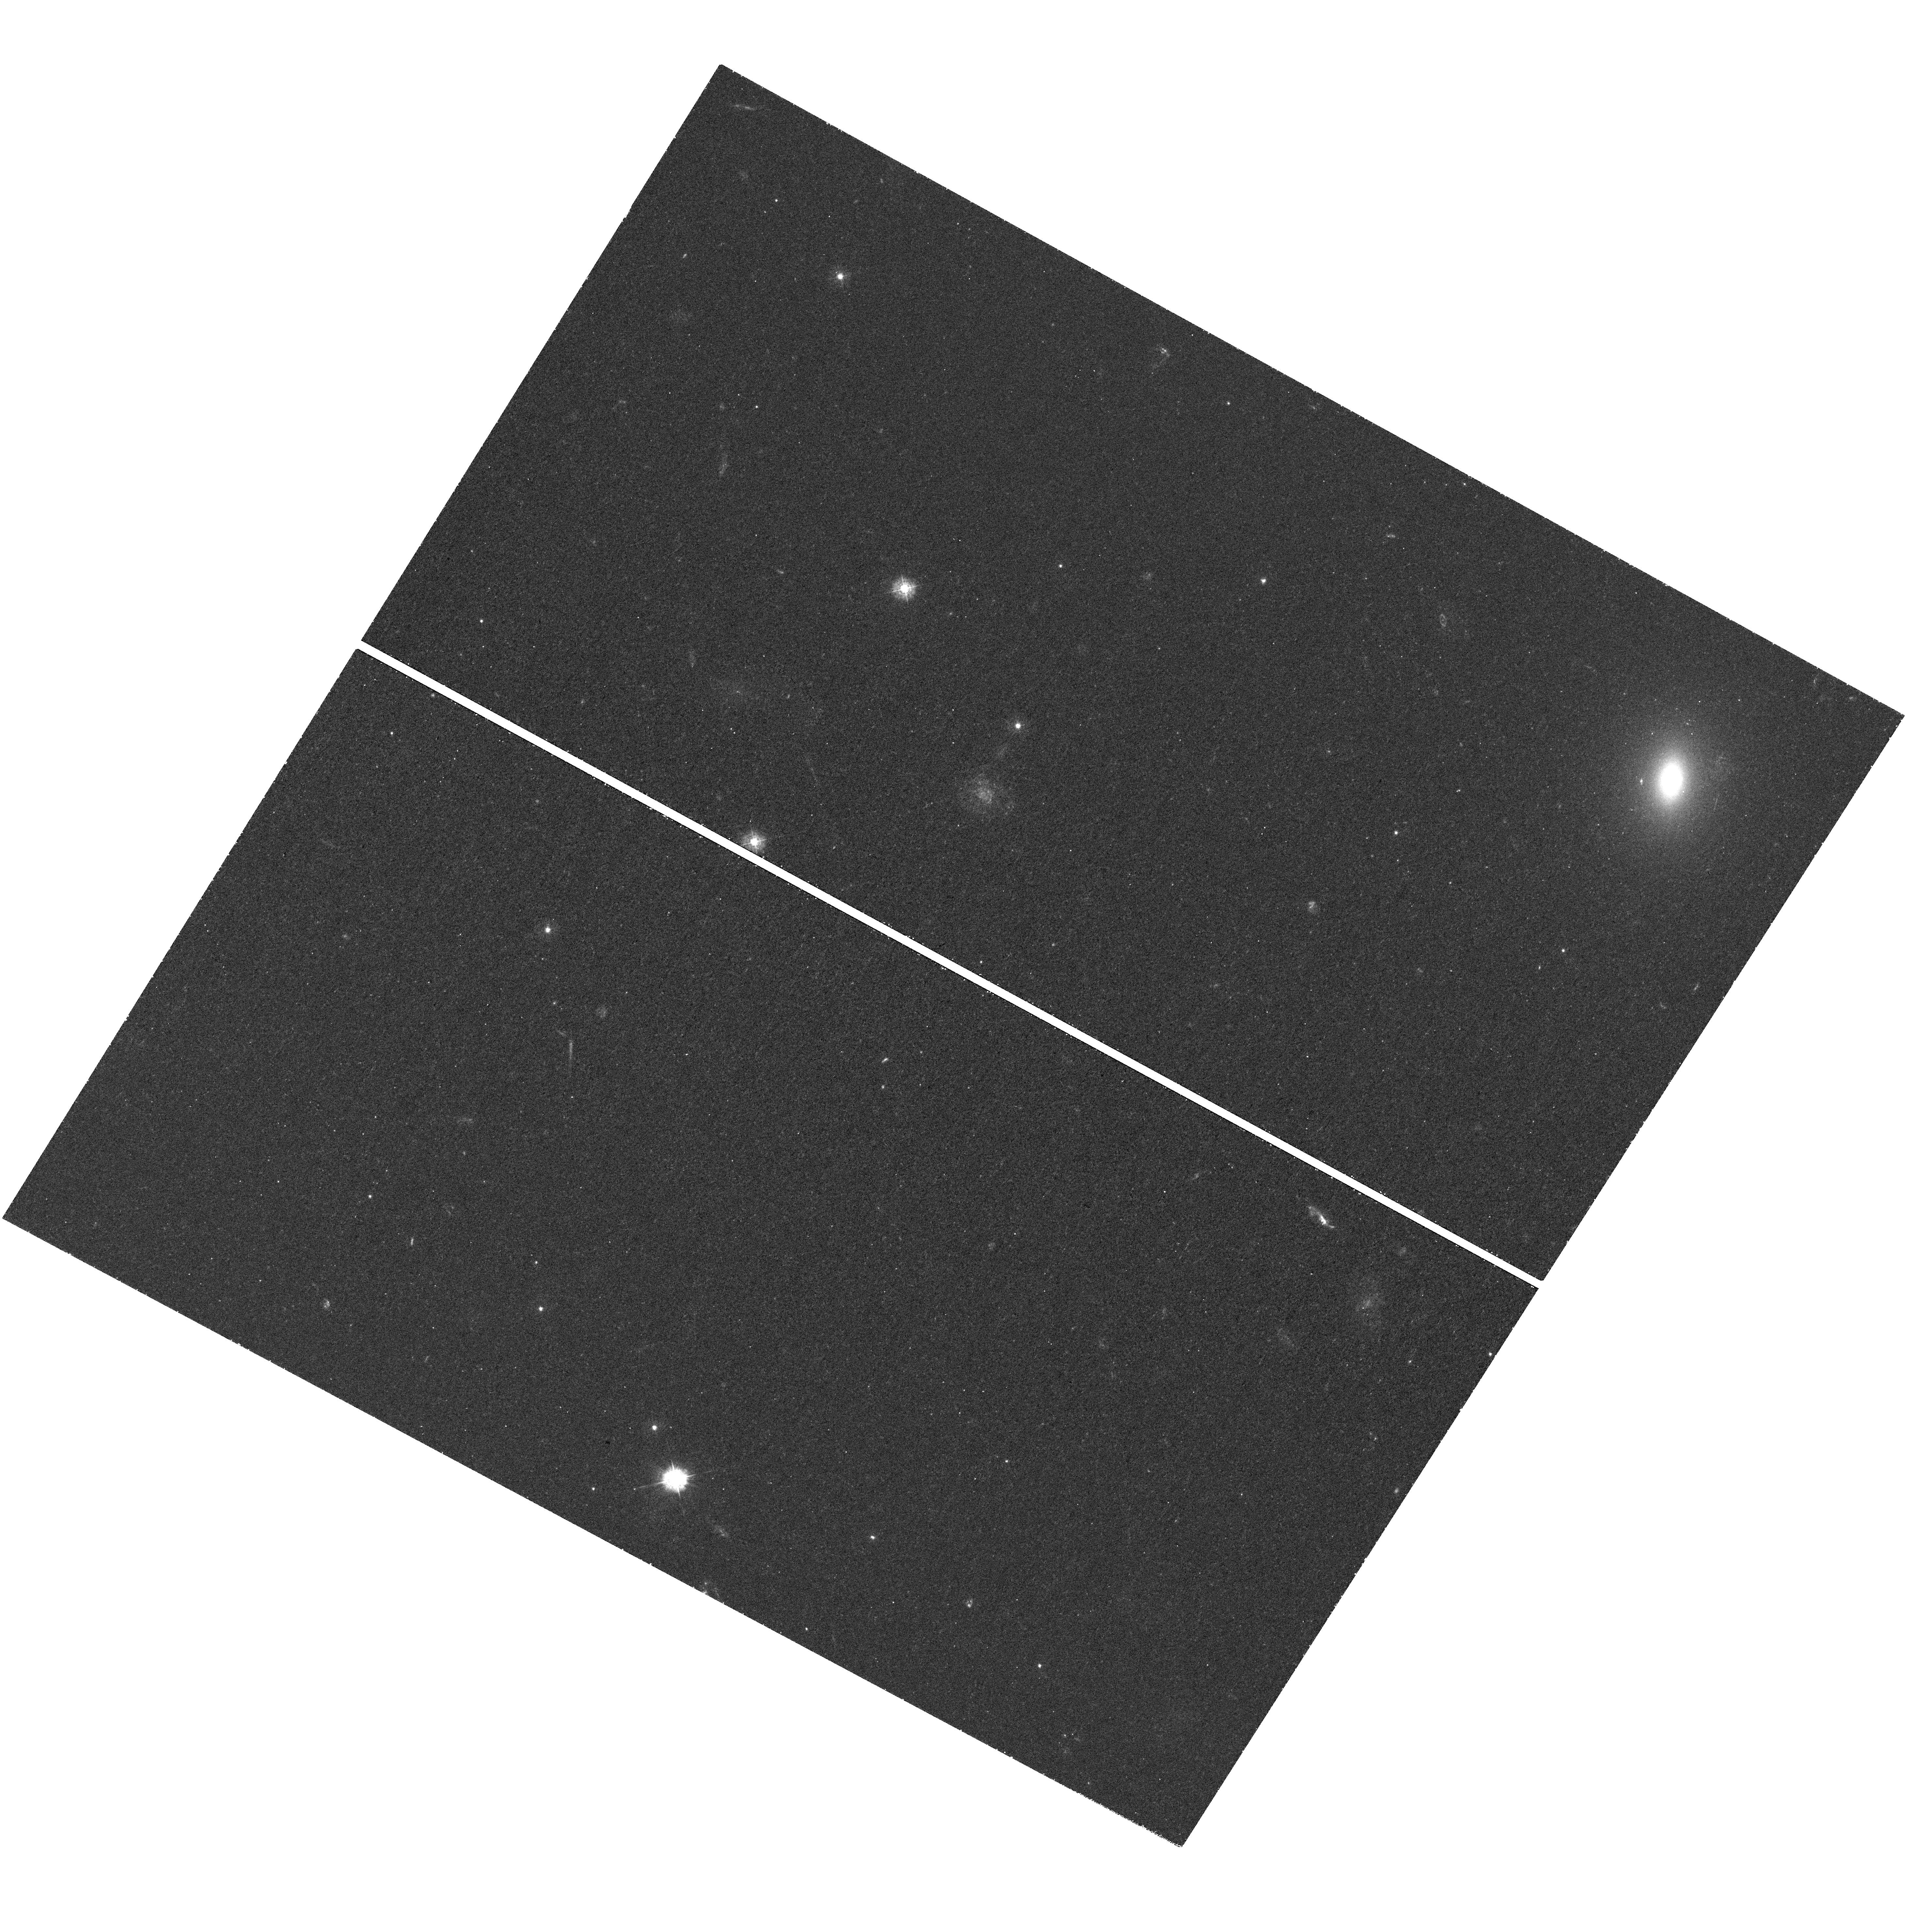
Target: ESO286-G022
Instrument: WFC3/UVIS
Filter: F336W
Exposure: 1.2 h
Observation ID: hst_14210_03_wfc3_uvis_f336w_icvt03

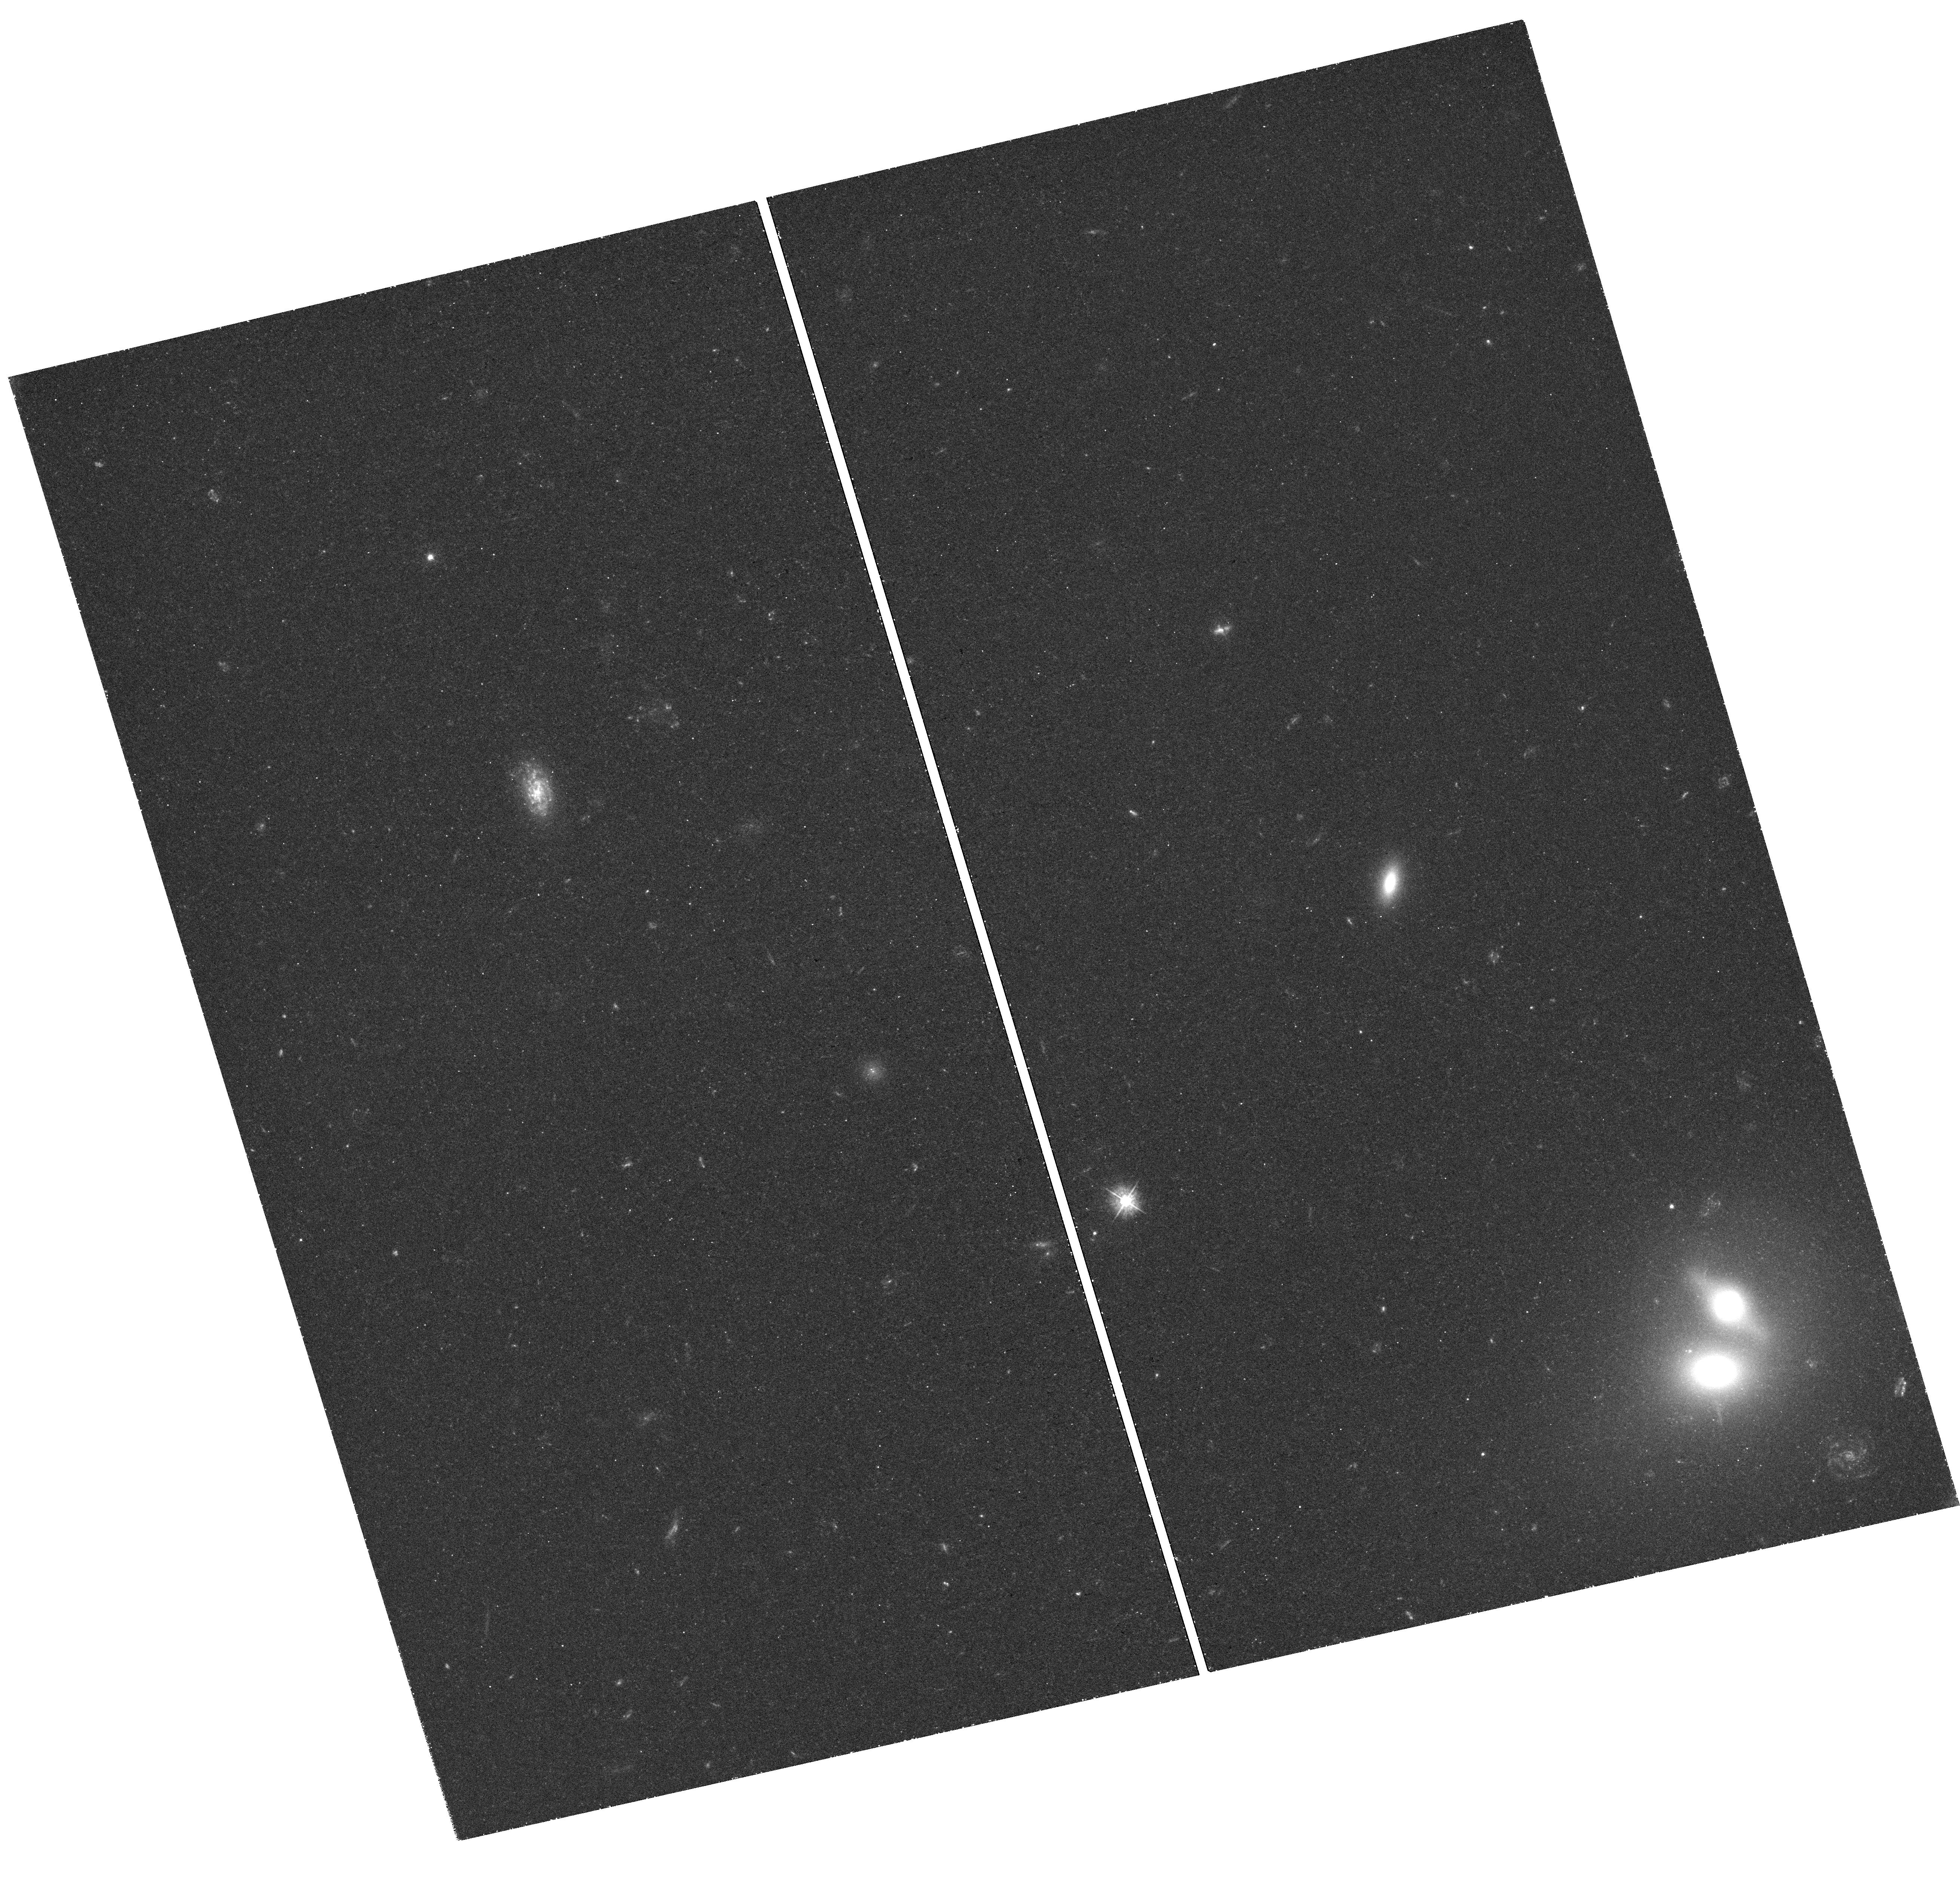
Target: 2MASXJ01414232-0735281
Instrument: WFC3/UVIS
Filter: F390W
Exposure: 1.2 h
Observation ID: hst_14210_04_wfc3_uvis_f390w_icvt04

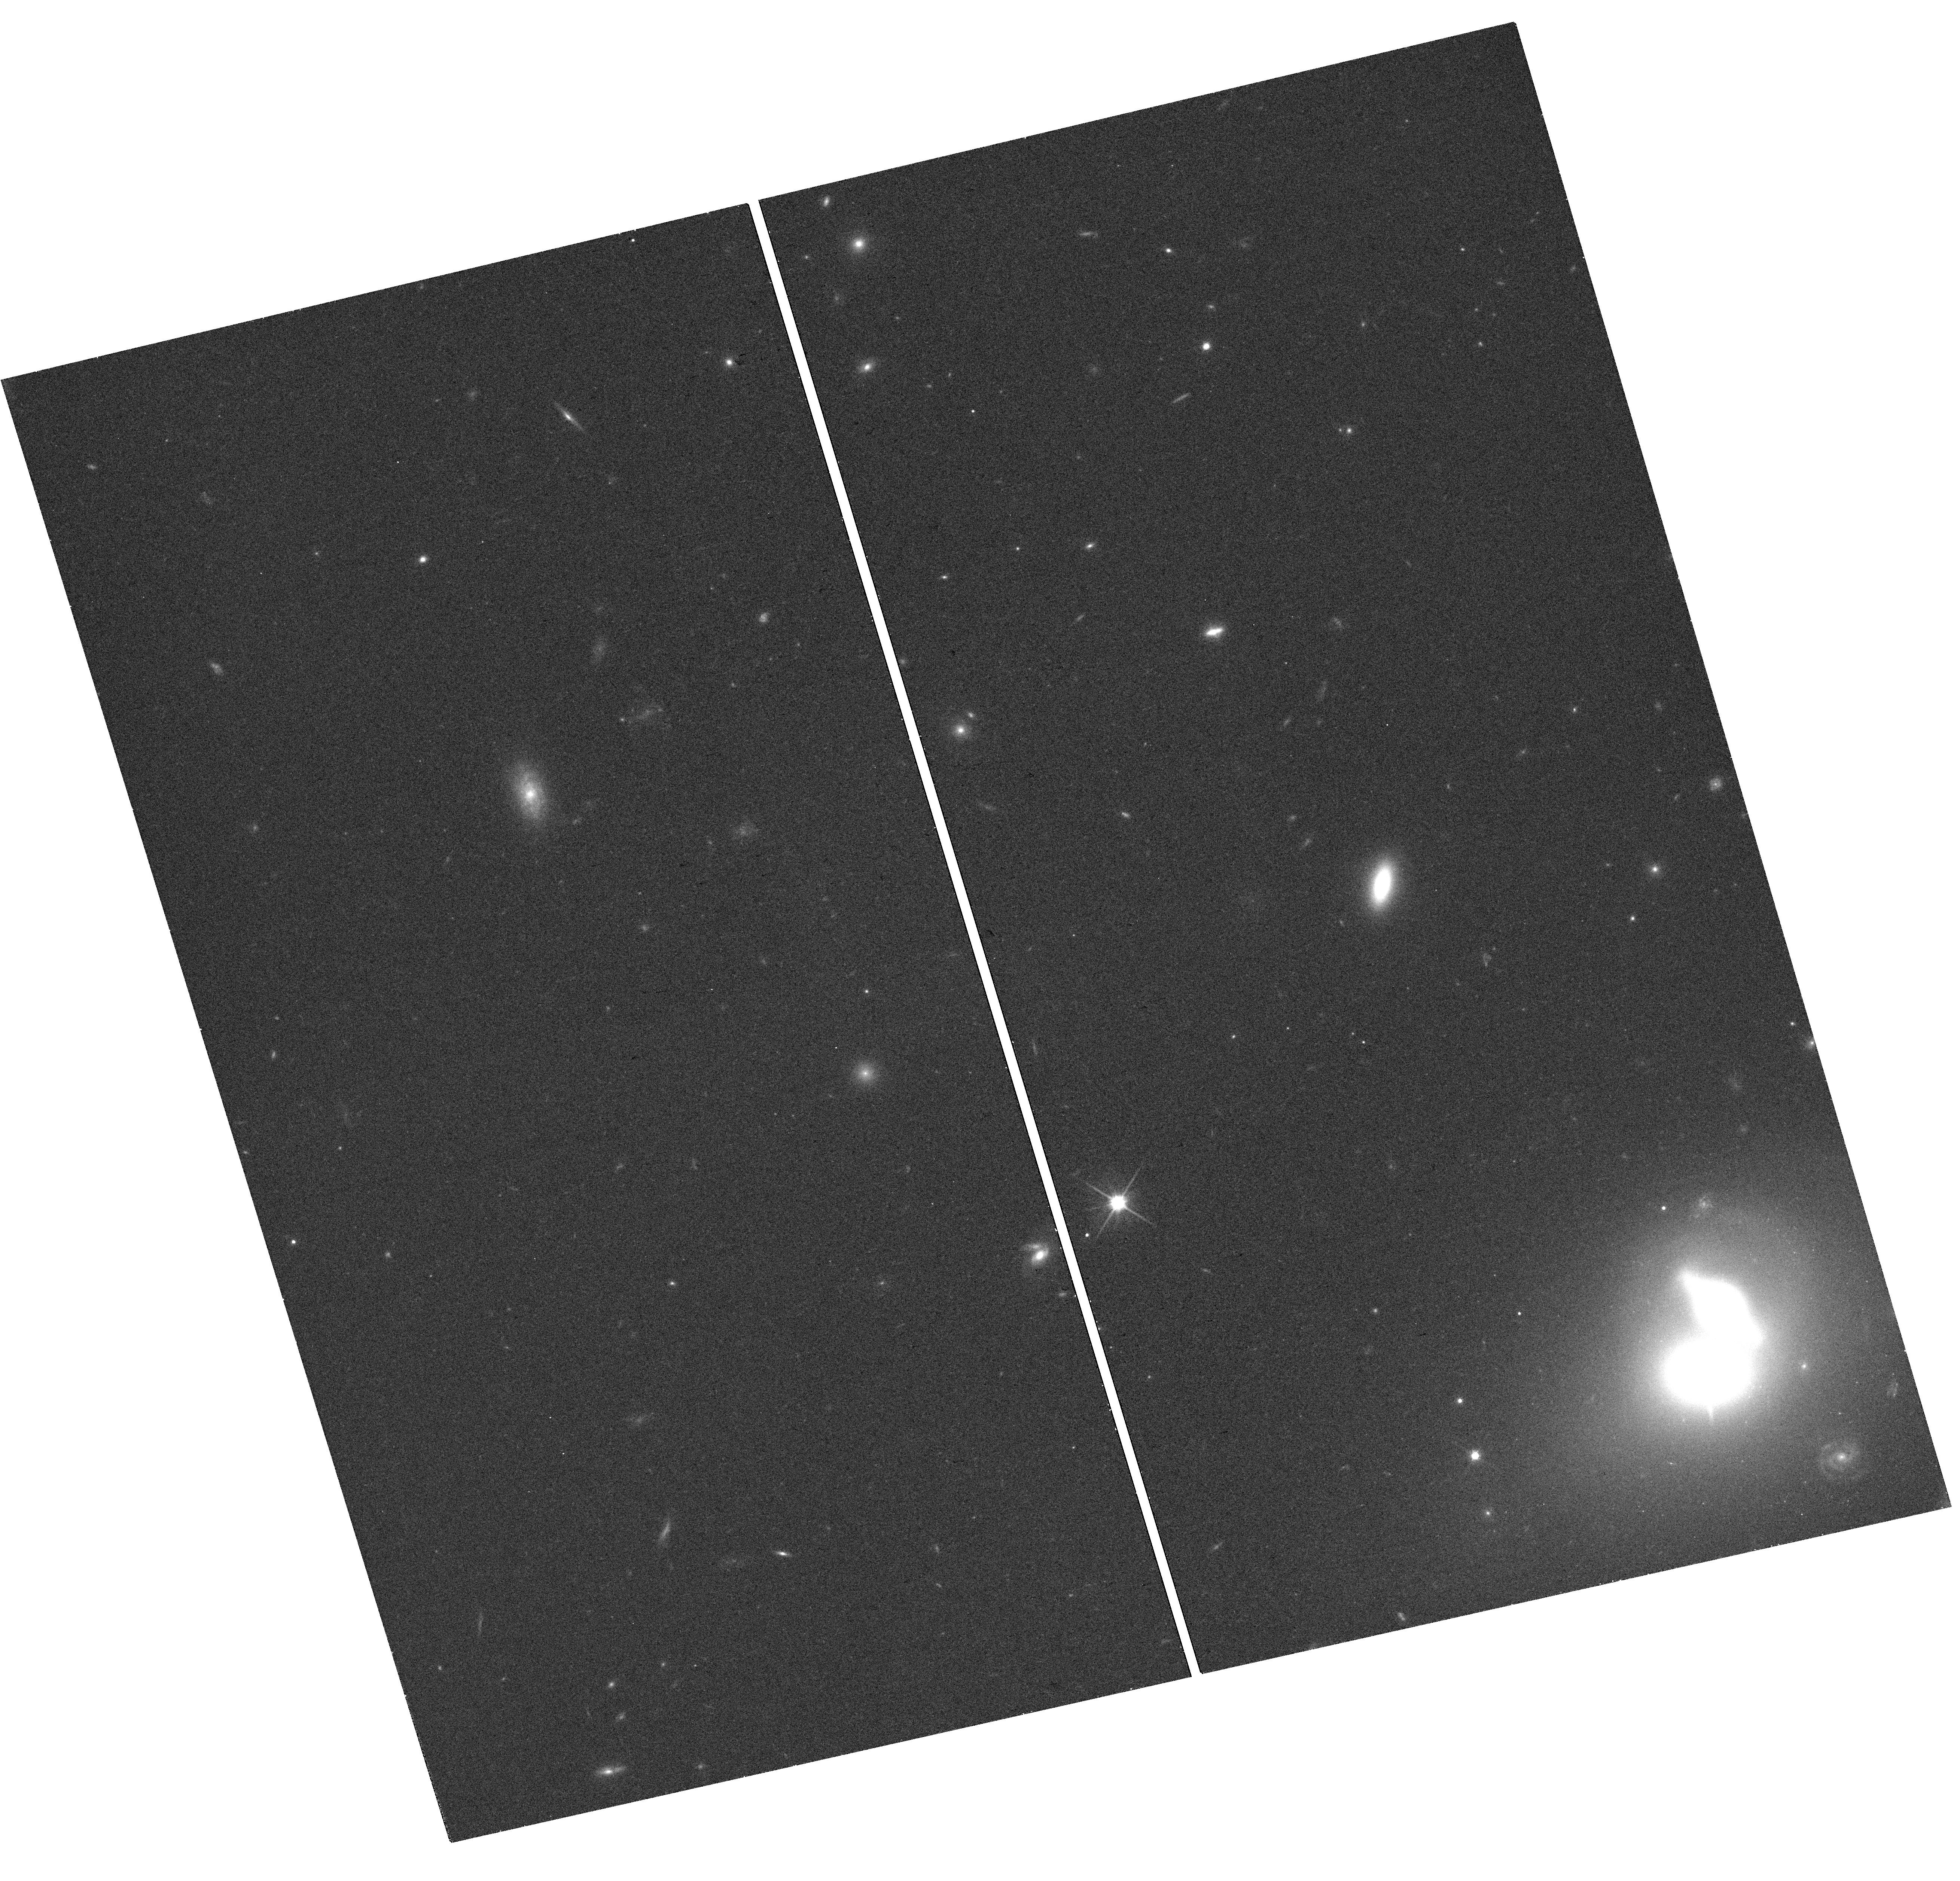
Target: 2MASXJ01414232-0735281
Instrument: WFC3/UVIS
Filter: F814W
Exposure: 17 min
Observation ID: hst_14210_04_wfc3_uvis_f814w_icvt04

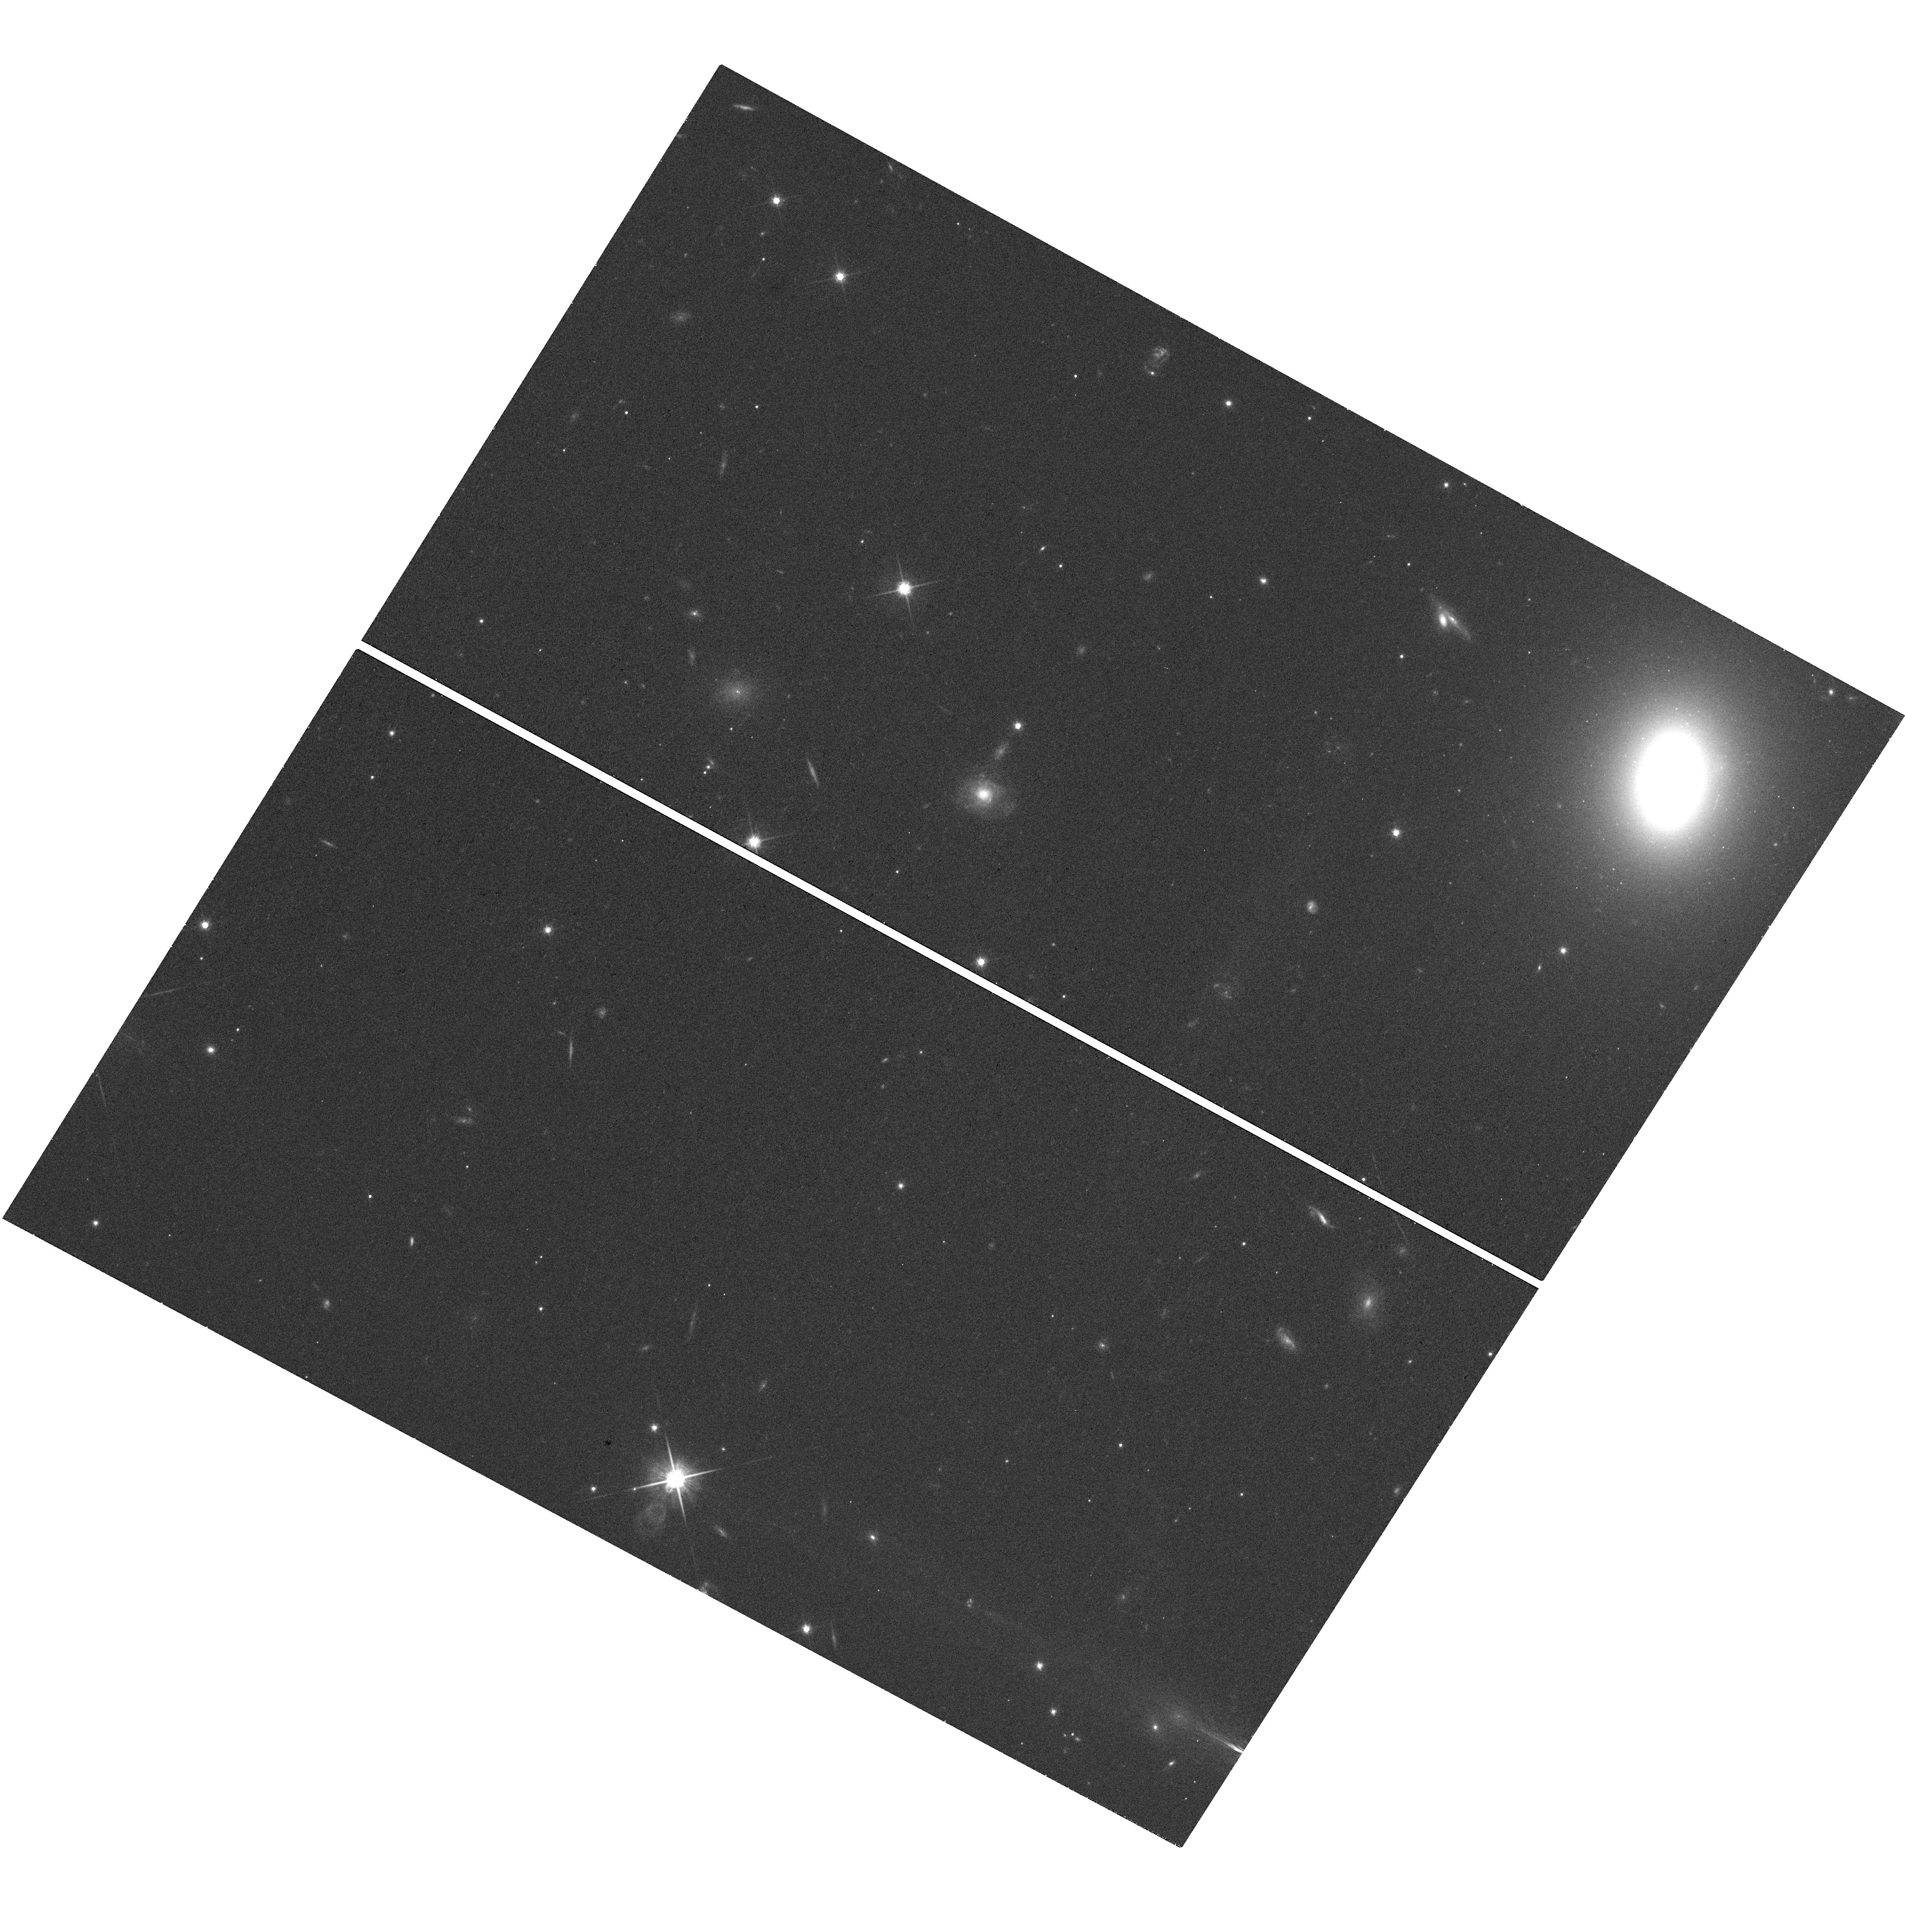
Target: ESO286-G022
Instrument: WFC3/UVIS
Filter: F814W
Exposure: 18 min
Observation ID: hst_14210_03_wfc3_uvis_f814w_icvt03

Improved masses for two new low-redshift strong lens galaxies: Do giant ellipticals really have a heavy IMF? (PI: Smith, Russell Julian)

We propose WFC3/UVIS imaging of newly-identified strong gravitational lenses from SNELLS, the "SINFONI Nearby Elliptical Lens Locator Survey", at the ESO VLT. Our novel approach uses IFU observations to search for lensed background line emitters behind very low redshift (z<0.06) massive ellipticals. The key characteristic of such nearby lenses is that the gravitional deflections are dominated by stellar mass, with only very small contributions from dark matter. As such, they provide uniquely robust constraints on the stellar mass-to-light ratio (M/L), and hence the initial mass function (IMF). To date, SNELLS has discovered two new lenses, SNL-1 at z=0.031 and SNL-2 at z=0.052. Analysing these systems, as well as the previously-known low-z lens ESO325-G004, we found that all three have M/L consistent with a standard MW-like IMF. This result is very surprising in the context of recent works which favour Salpeter or bottom-heavy IMFs in massive ellipticals. A major limitation of our present analysis is that SNL-1 and SNL-2 are two-image systems, and the arcs are unresolved in our ground-based observations. As a result, the lensing mass is degenerate with the component of external shear along the image separation axis. This degeneracy can be broken by measuring the tangential extent of the arcs (or more generally, the detailed structure of the lensed images). In this application, we propose HST observations which will spatially resolve the arcs, and greatly improve the robustness of our lensing mass estimates. The data will reduce the error on M/L by a factor ~5 and, combined with ongoing deep spectroscopy from the VLT, lead to tighter derived constraints on the IMF.